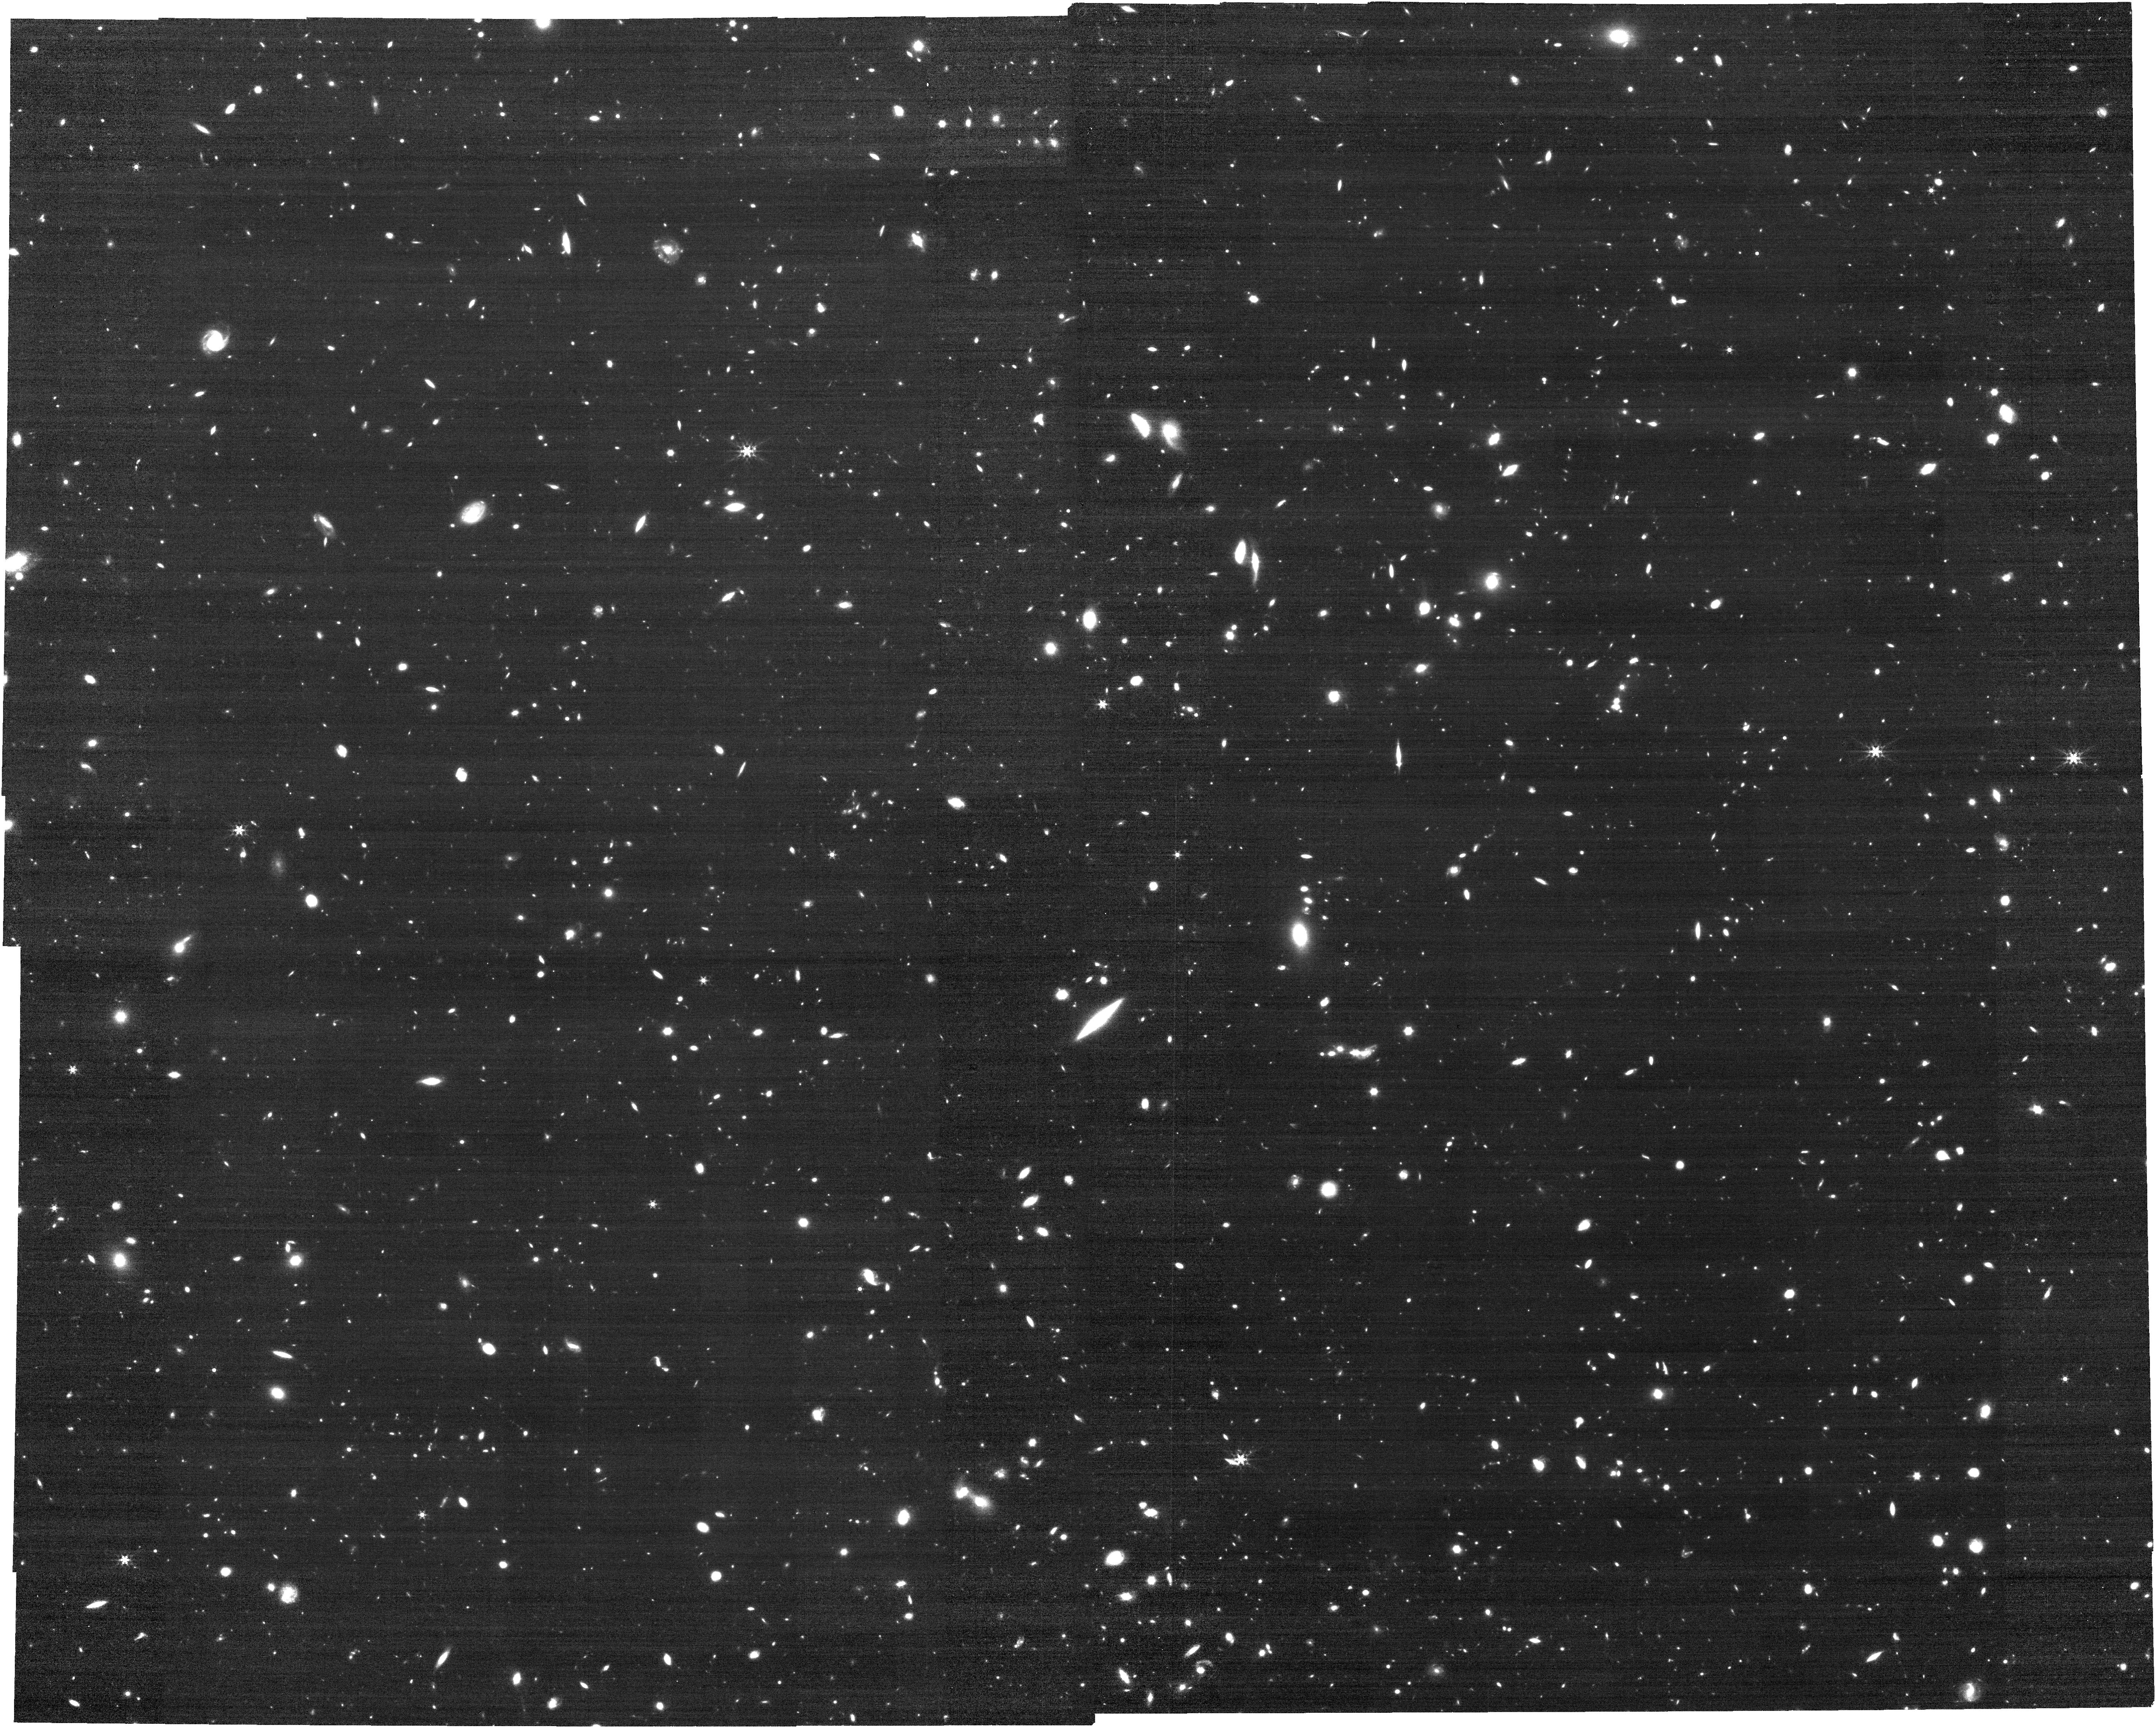
Target: S67NIRCAM
Instrument: NIRCAM
Filter: F444W
Exposure: 30 min
Observation ID: jw02198-o001_t005_nircam_clear-f444w

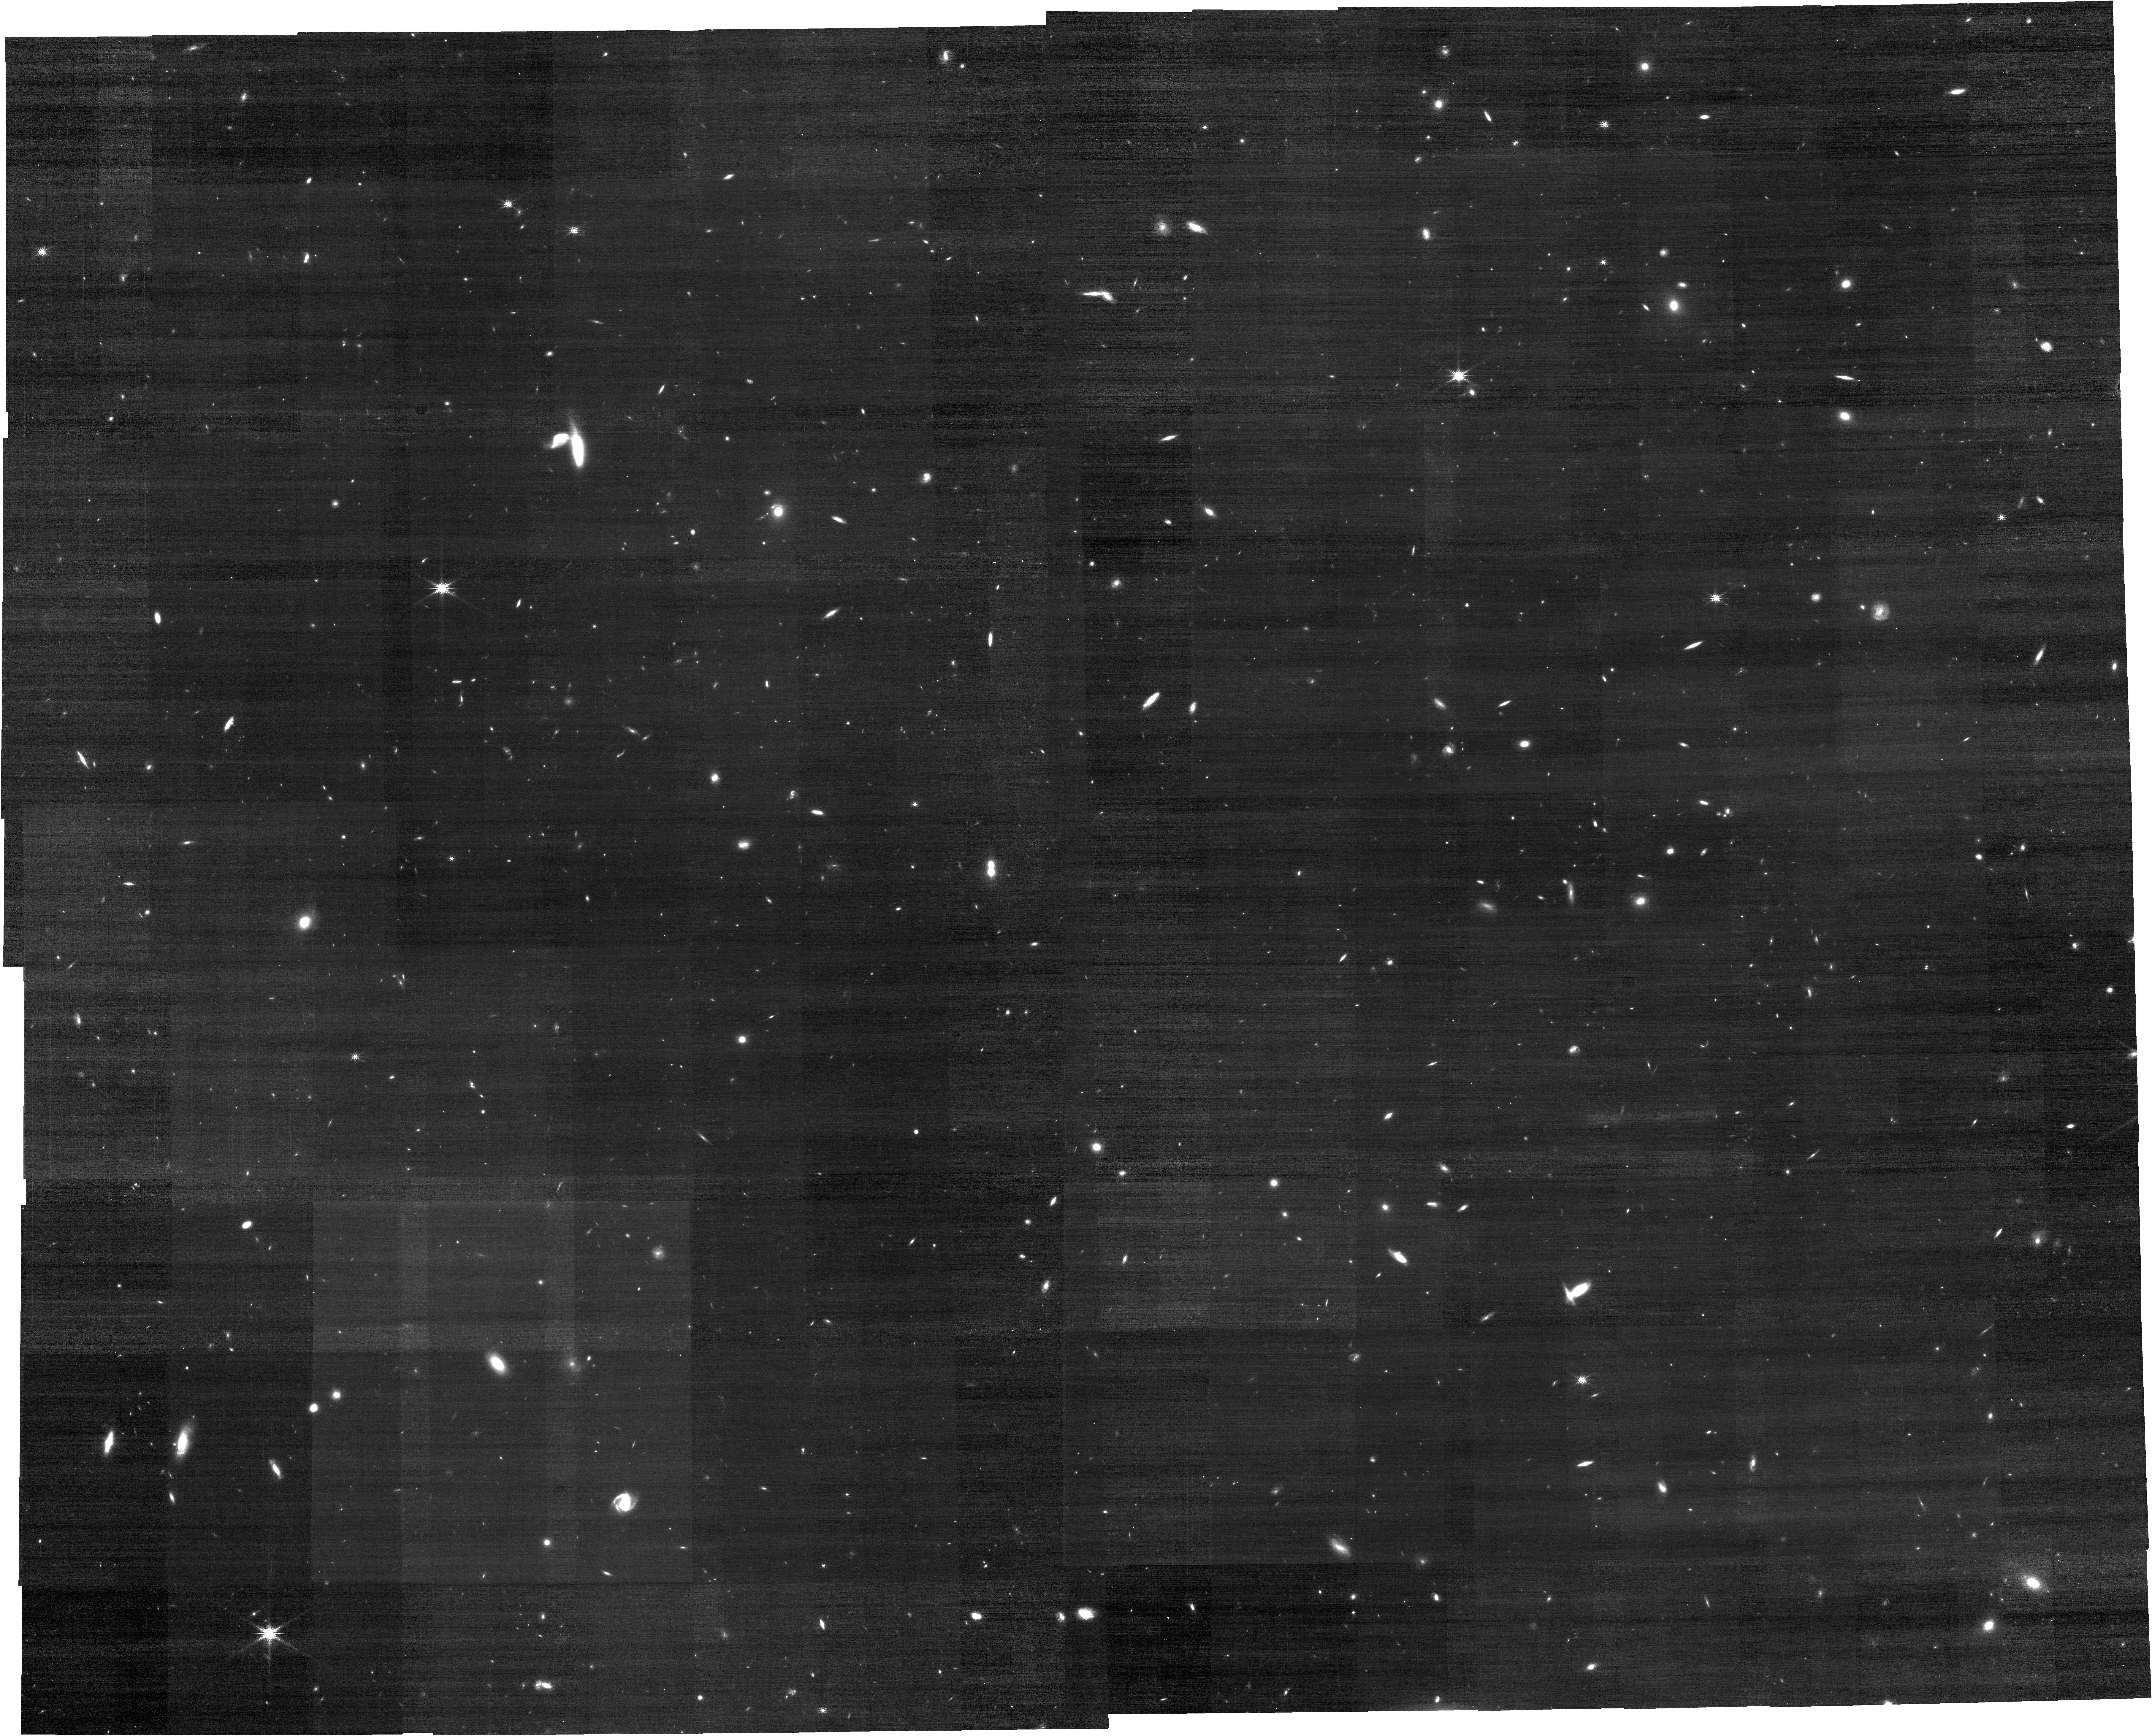
Target: S156NIRCAM
Instrument: NIRCAM
Filter: F200W
Exposure: 30 min
Observation ID: jw02198-o002_t006_nircam_clear-f200w

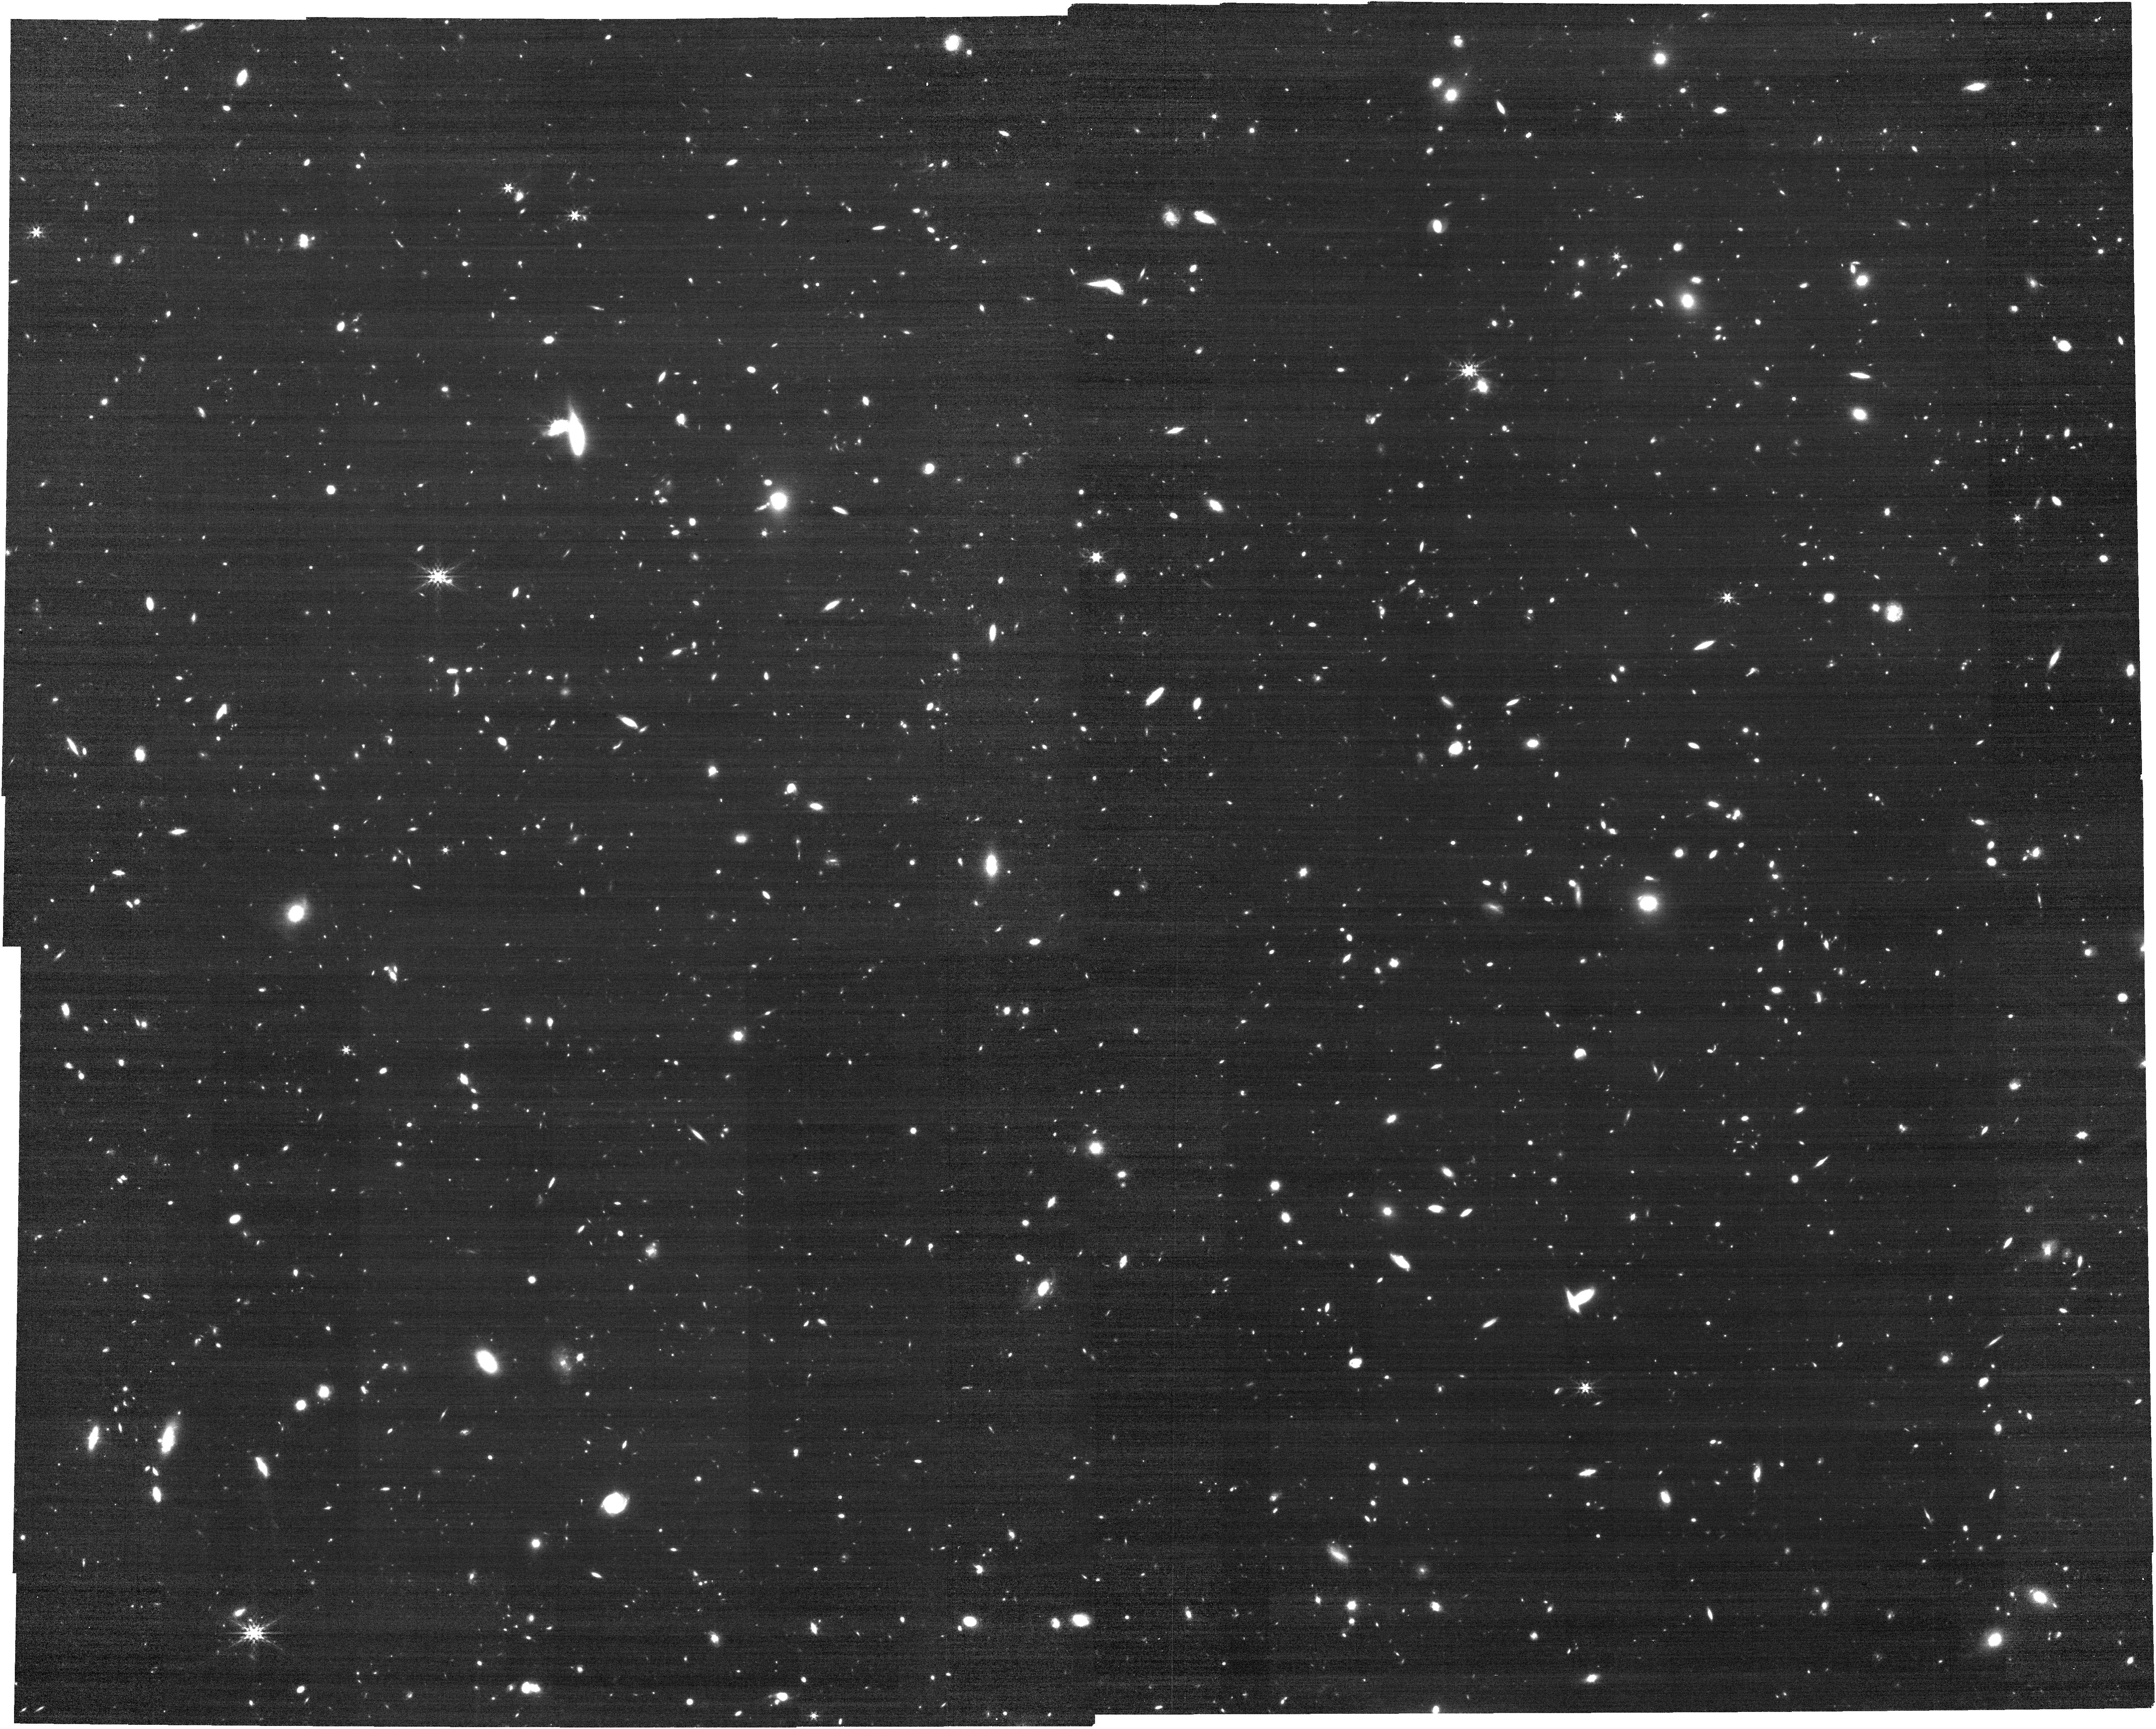
Target: S156NIRCAM
Instrument: NIRCAM
Filter: F444W
Exposure: 30 min
Observation ID: jw02198-o002_t006_nircam_clear-f444w

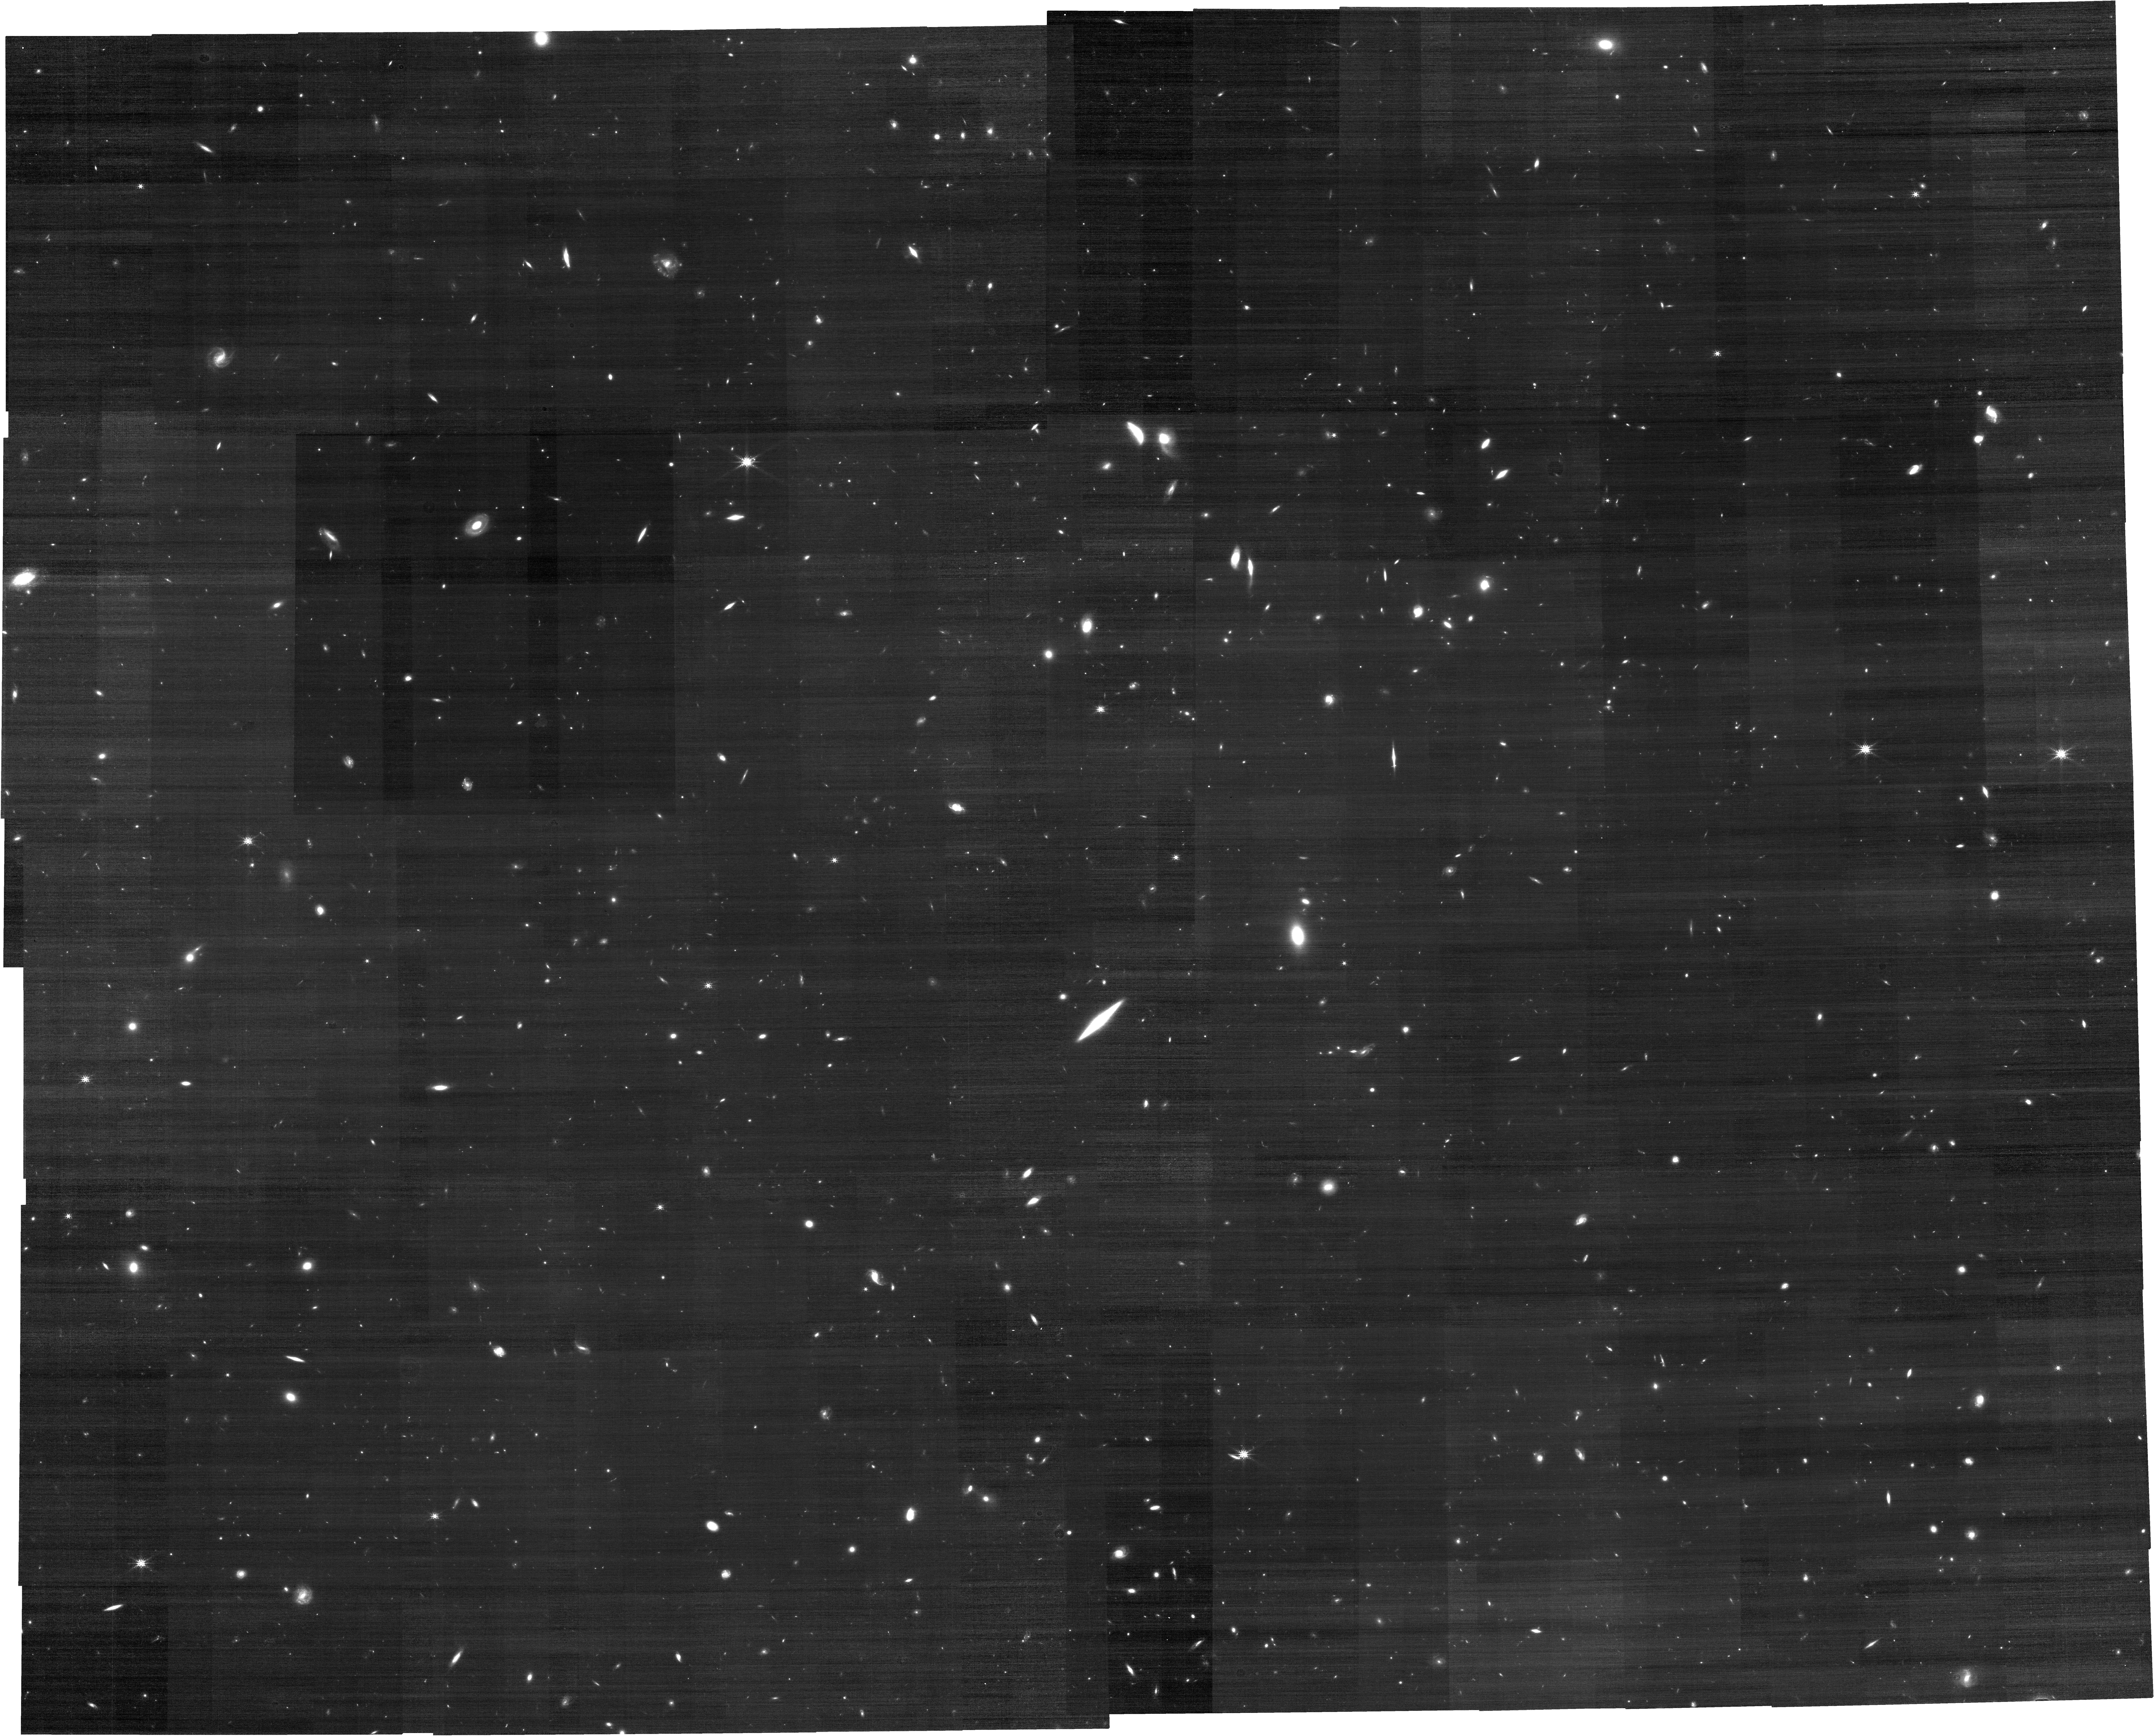
Target: S67NIRCAM
Instrument: NIRCAM
Filter: F200W
Exposure: 30 min
Observation ID: jw02198-o001_t005_nircam_clear-f200w

Quiescent or dusty? Unveiling the nature of extremely red galaxies at z>3 (PI: Barrufet, Laia)

Quantifying the nature and prevalence of the recently-discovered extremely-red galaxies found in Spitzer IRAC data, but not seen by Hubble, is one of the most exciting high-redshift opportunities for JWST's infrared capabilities. These galaxies are suspected of being either dusty star-forming galaxies at z~3-6, or, most intriguingly, quiescent evolved galaxies at z~4-5. These "H-dropouts", so-named from their non-detection by Hubble's WFC3/IR camera, remain an enigma. The limited spectral coverage of the current photometric data has precluded any reliable assessment of their redshifts. And spectroscopic confirmation has been quite impractical. ALMA data has provided further confirmation, but without establishing redshifts. H-dropouts pose significant challenges to galaxy growth models (if evolved), or to our estimates of the history of galaxy build-up (if dusty star-forming). Our JWST "H-drop" pilot program uses NIRSpec/prism spectroscopy at R=100 to reveal the true nature of these extremely red galaxies. We have identified two relatively bright, plausible z~4-5 quiescent galaxies from the deepest IRAC imaging data of the GOODS-S field, plus a larger sample of H-band undetected sources in that same field. Our primary goals are to: (1) obtain the first spectroscopic redshift measurement for this enigmatic population; (2) distinguish quiescent from dusty star-forming sources; (3) constrain their physical properties including gas-phase metallicities; (4) provide new measurements for the contribution of obscured sources to the cosmic Star Formation Rate Density at z~3-6; and (5) possibly confirm the first quiescent galaxies at z~4-5. Only JWST/NIRSpec can achieve these goals.